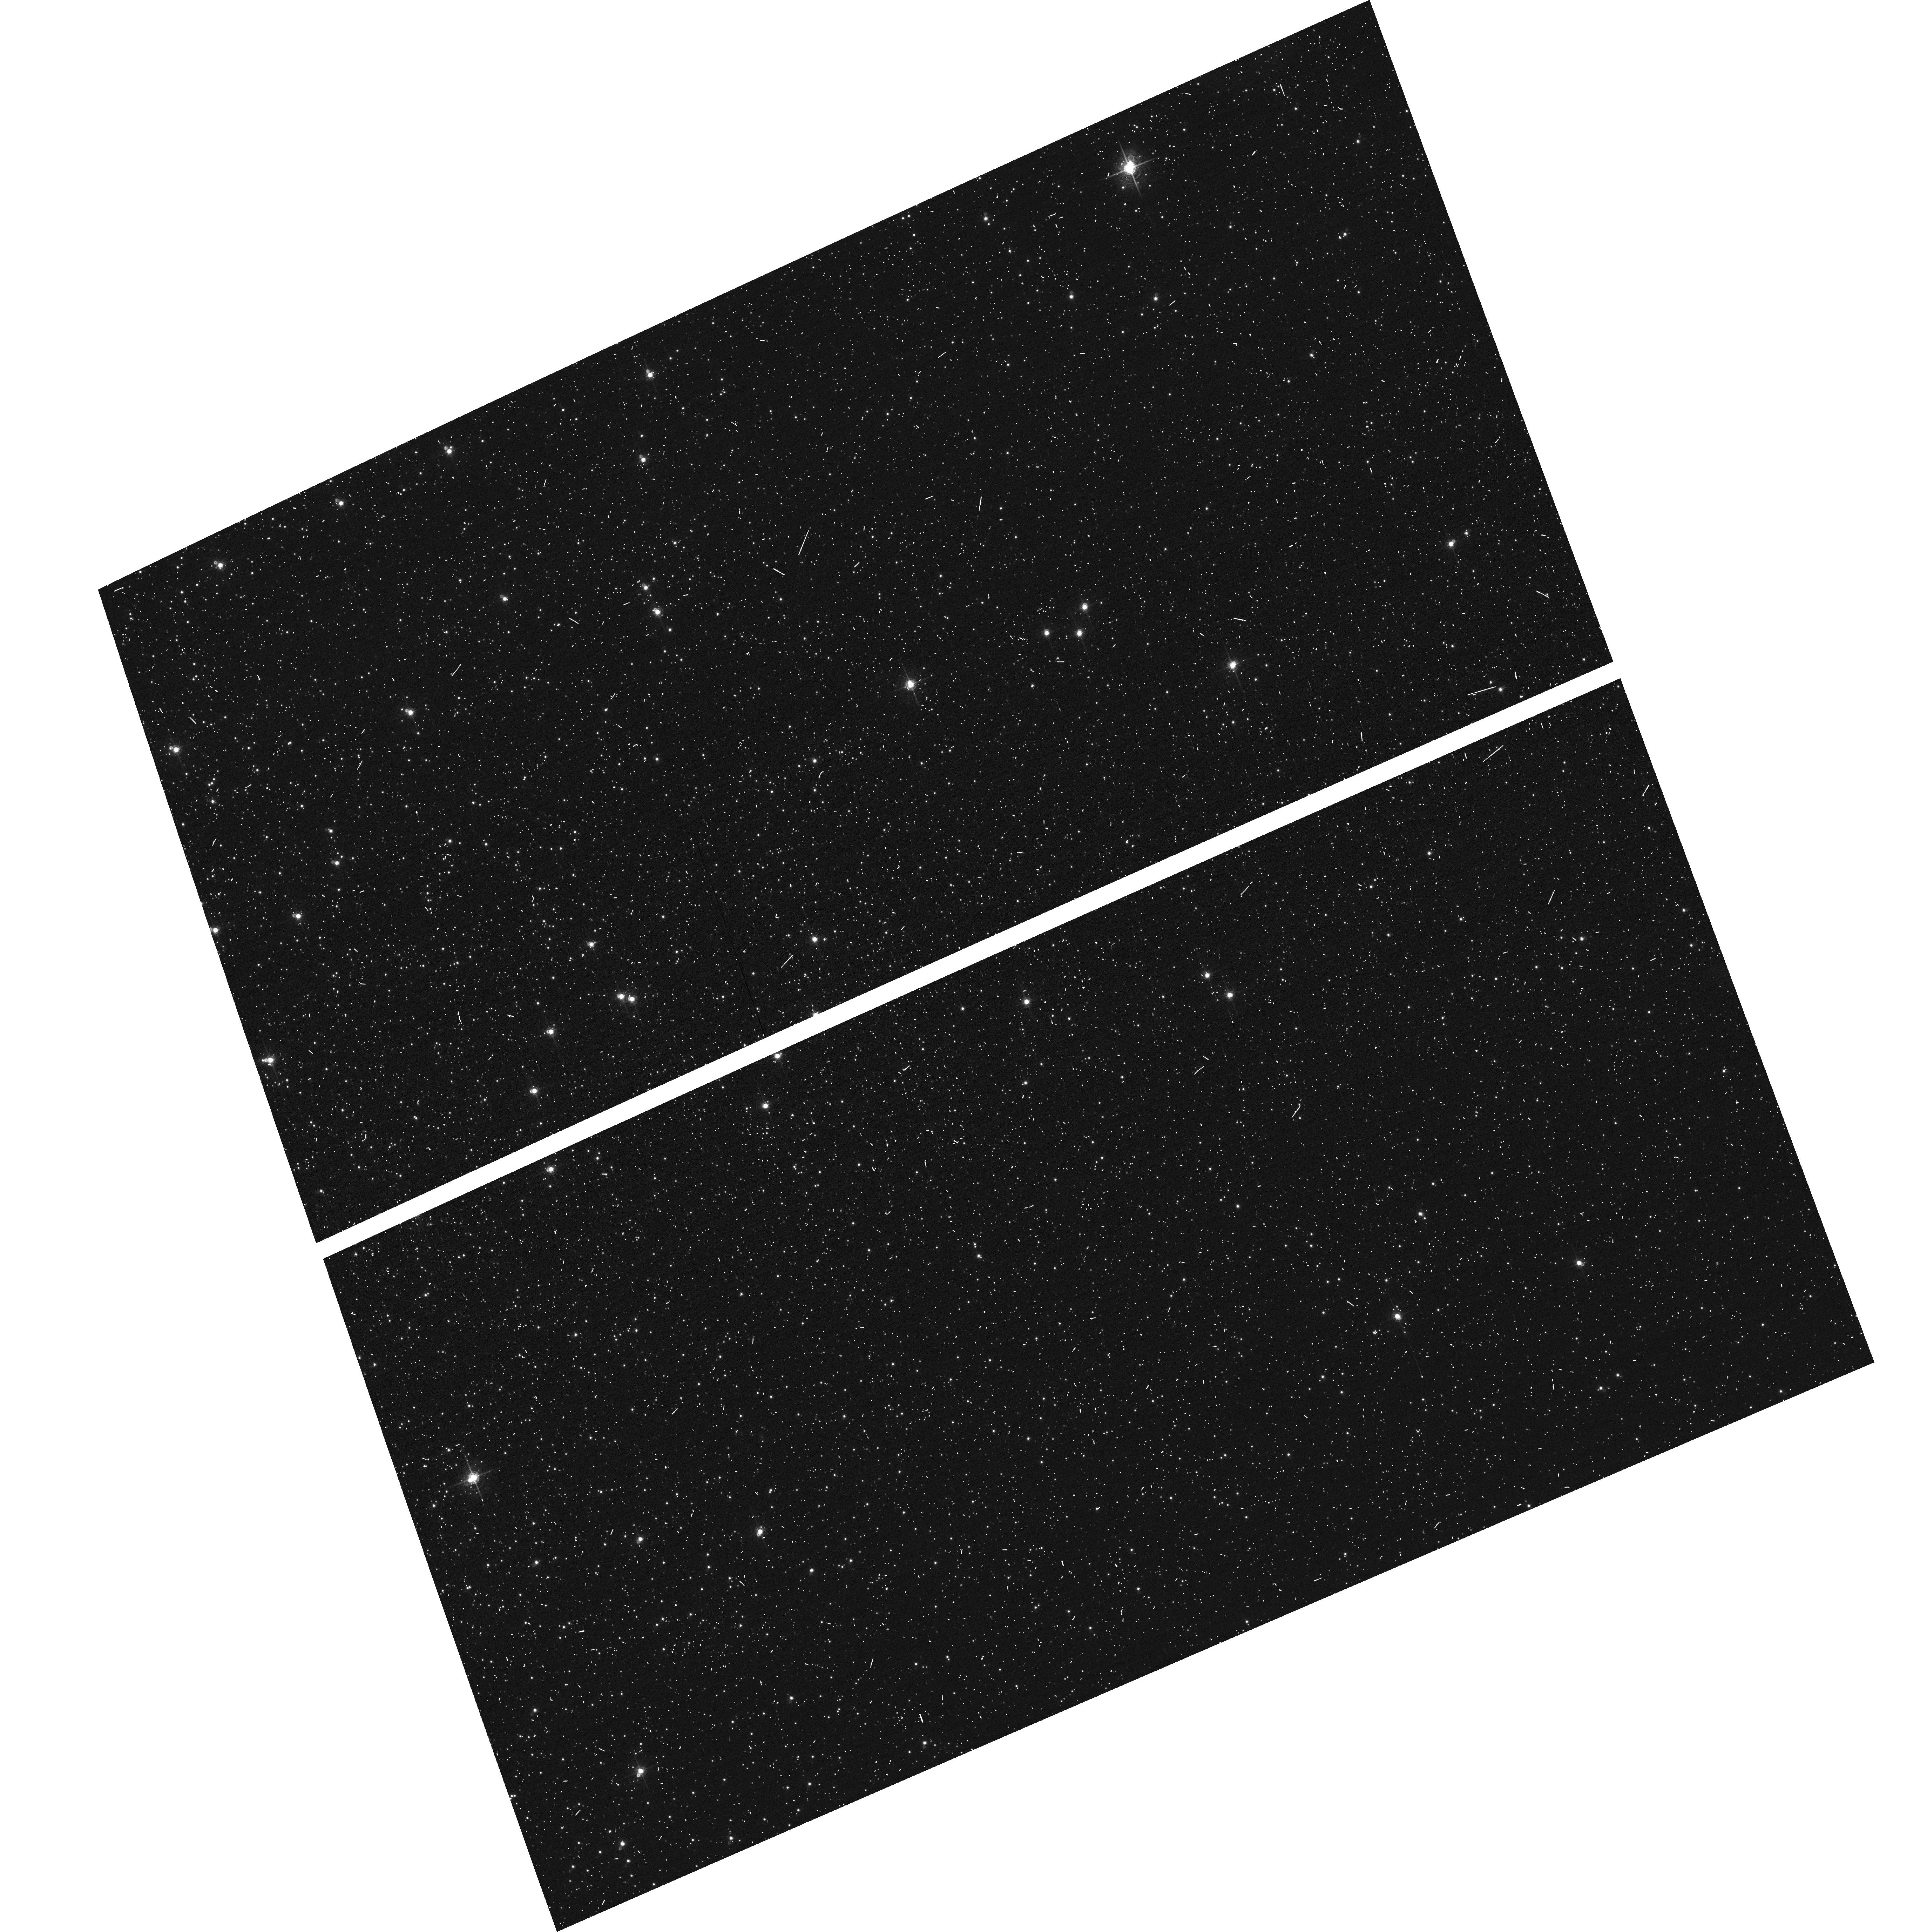
Target: NGC104-WFC
Instrument: ACS/WFC
Filter: F660N
Exposure: 6 min
Observation ID: hst_13159_01_acs_wfc_f660n_jc5001

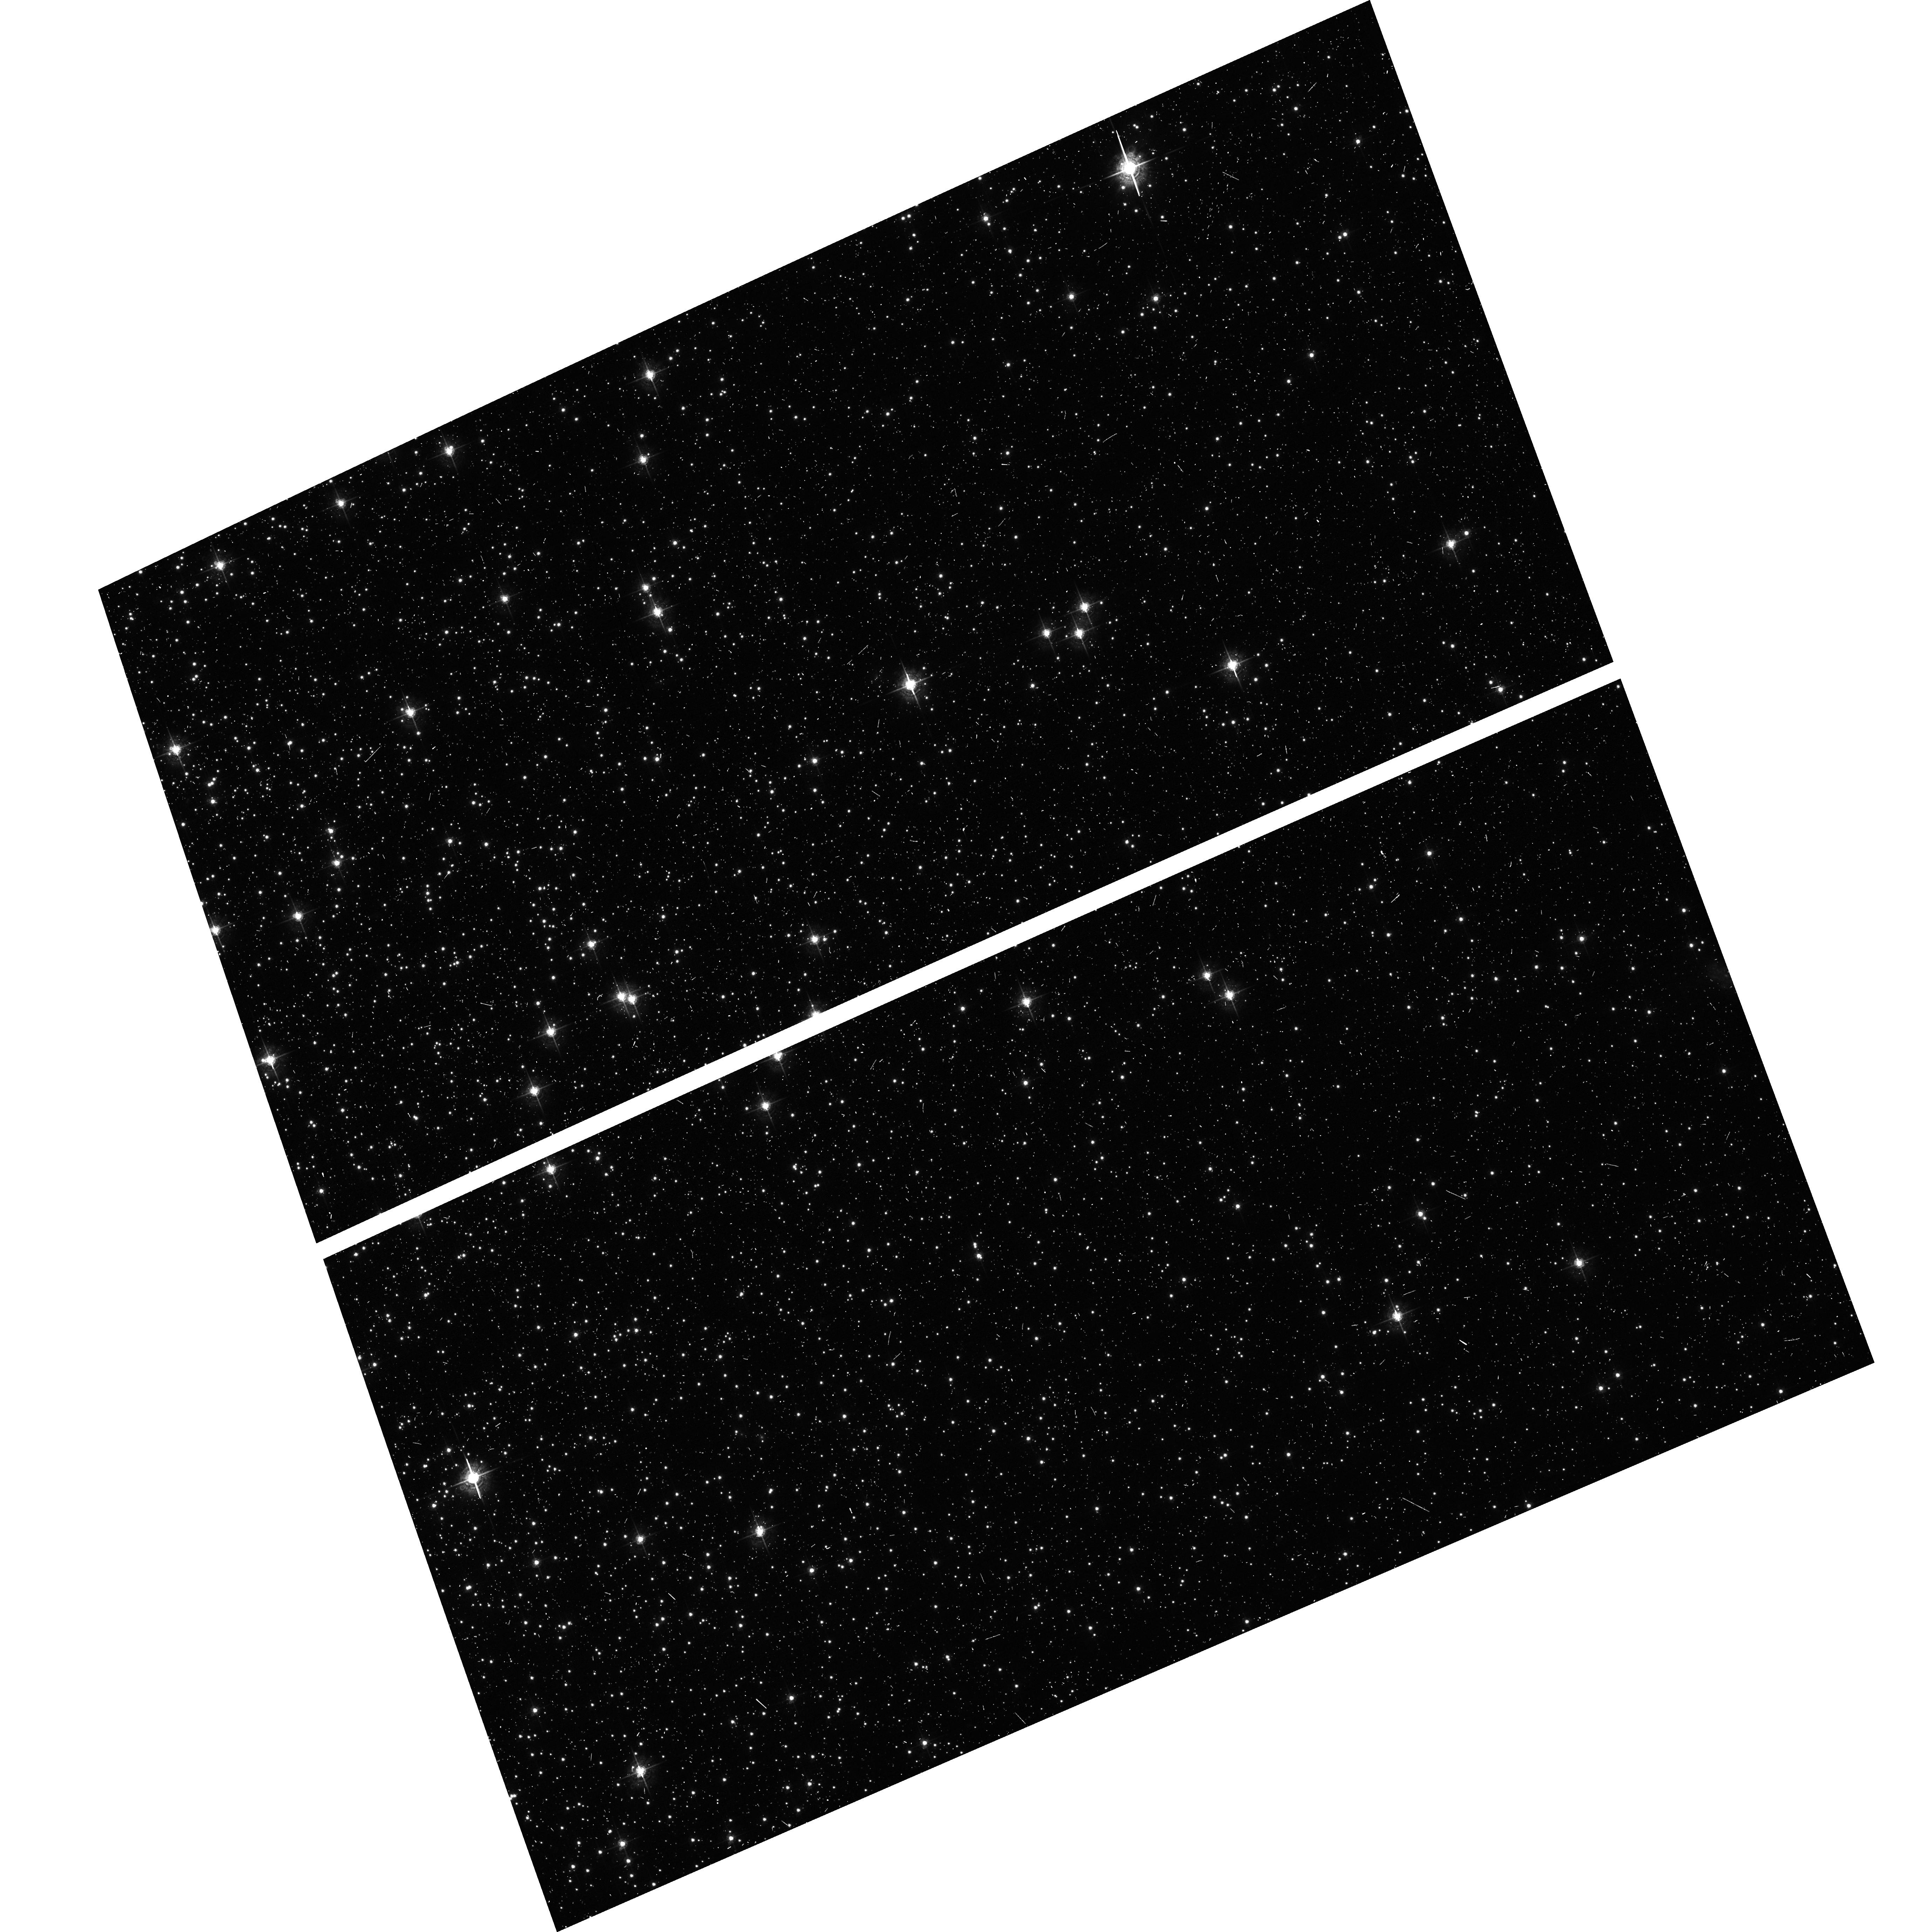
Target: NGC104-WFC
Instrument: ACS/WFC
Filter: F550M
Exposure: 6 min
Observation ID: hst_13159_01_acs_wfc_f550m_jc5001

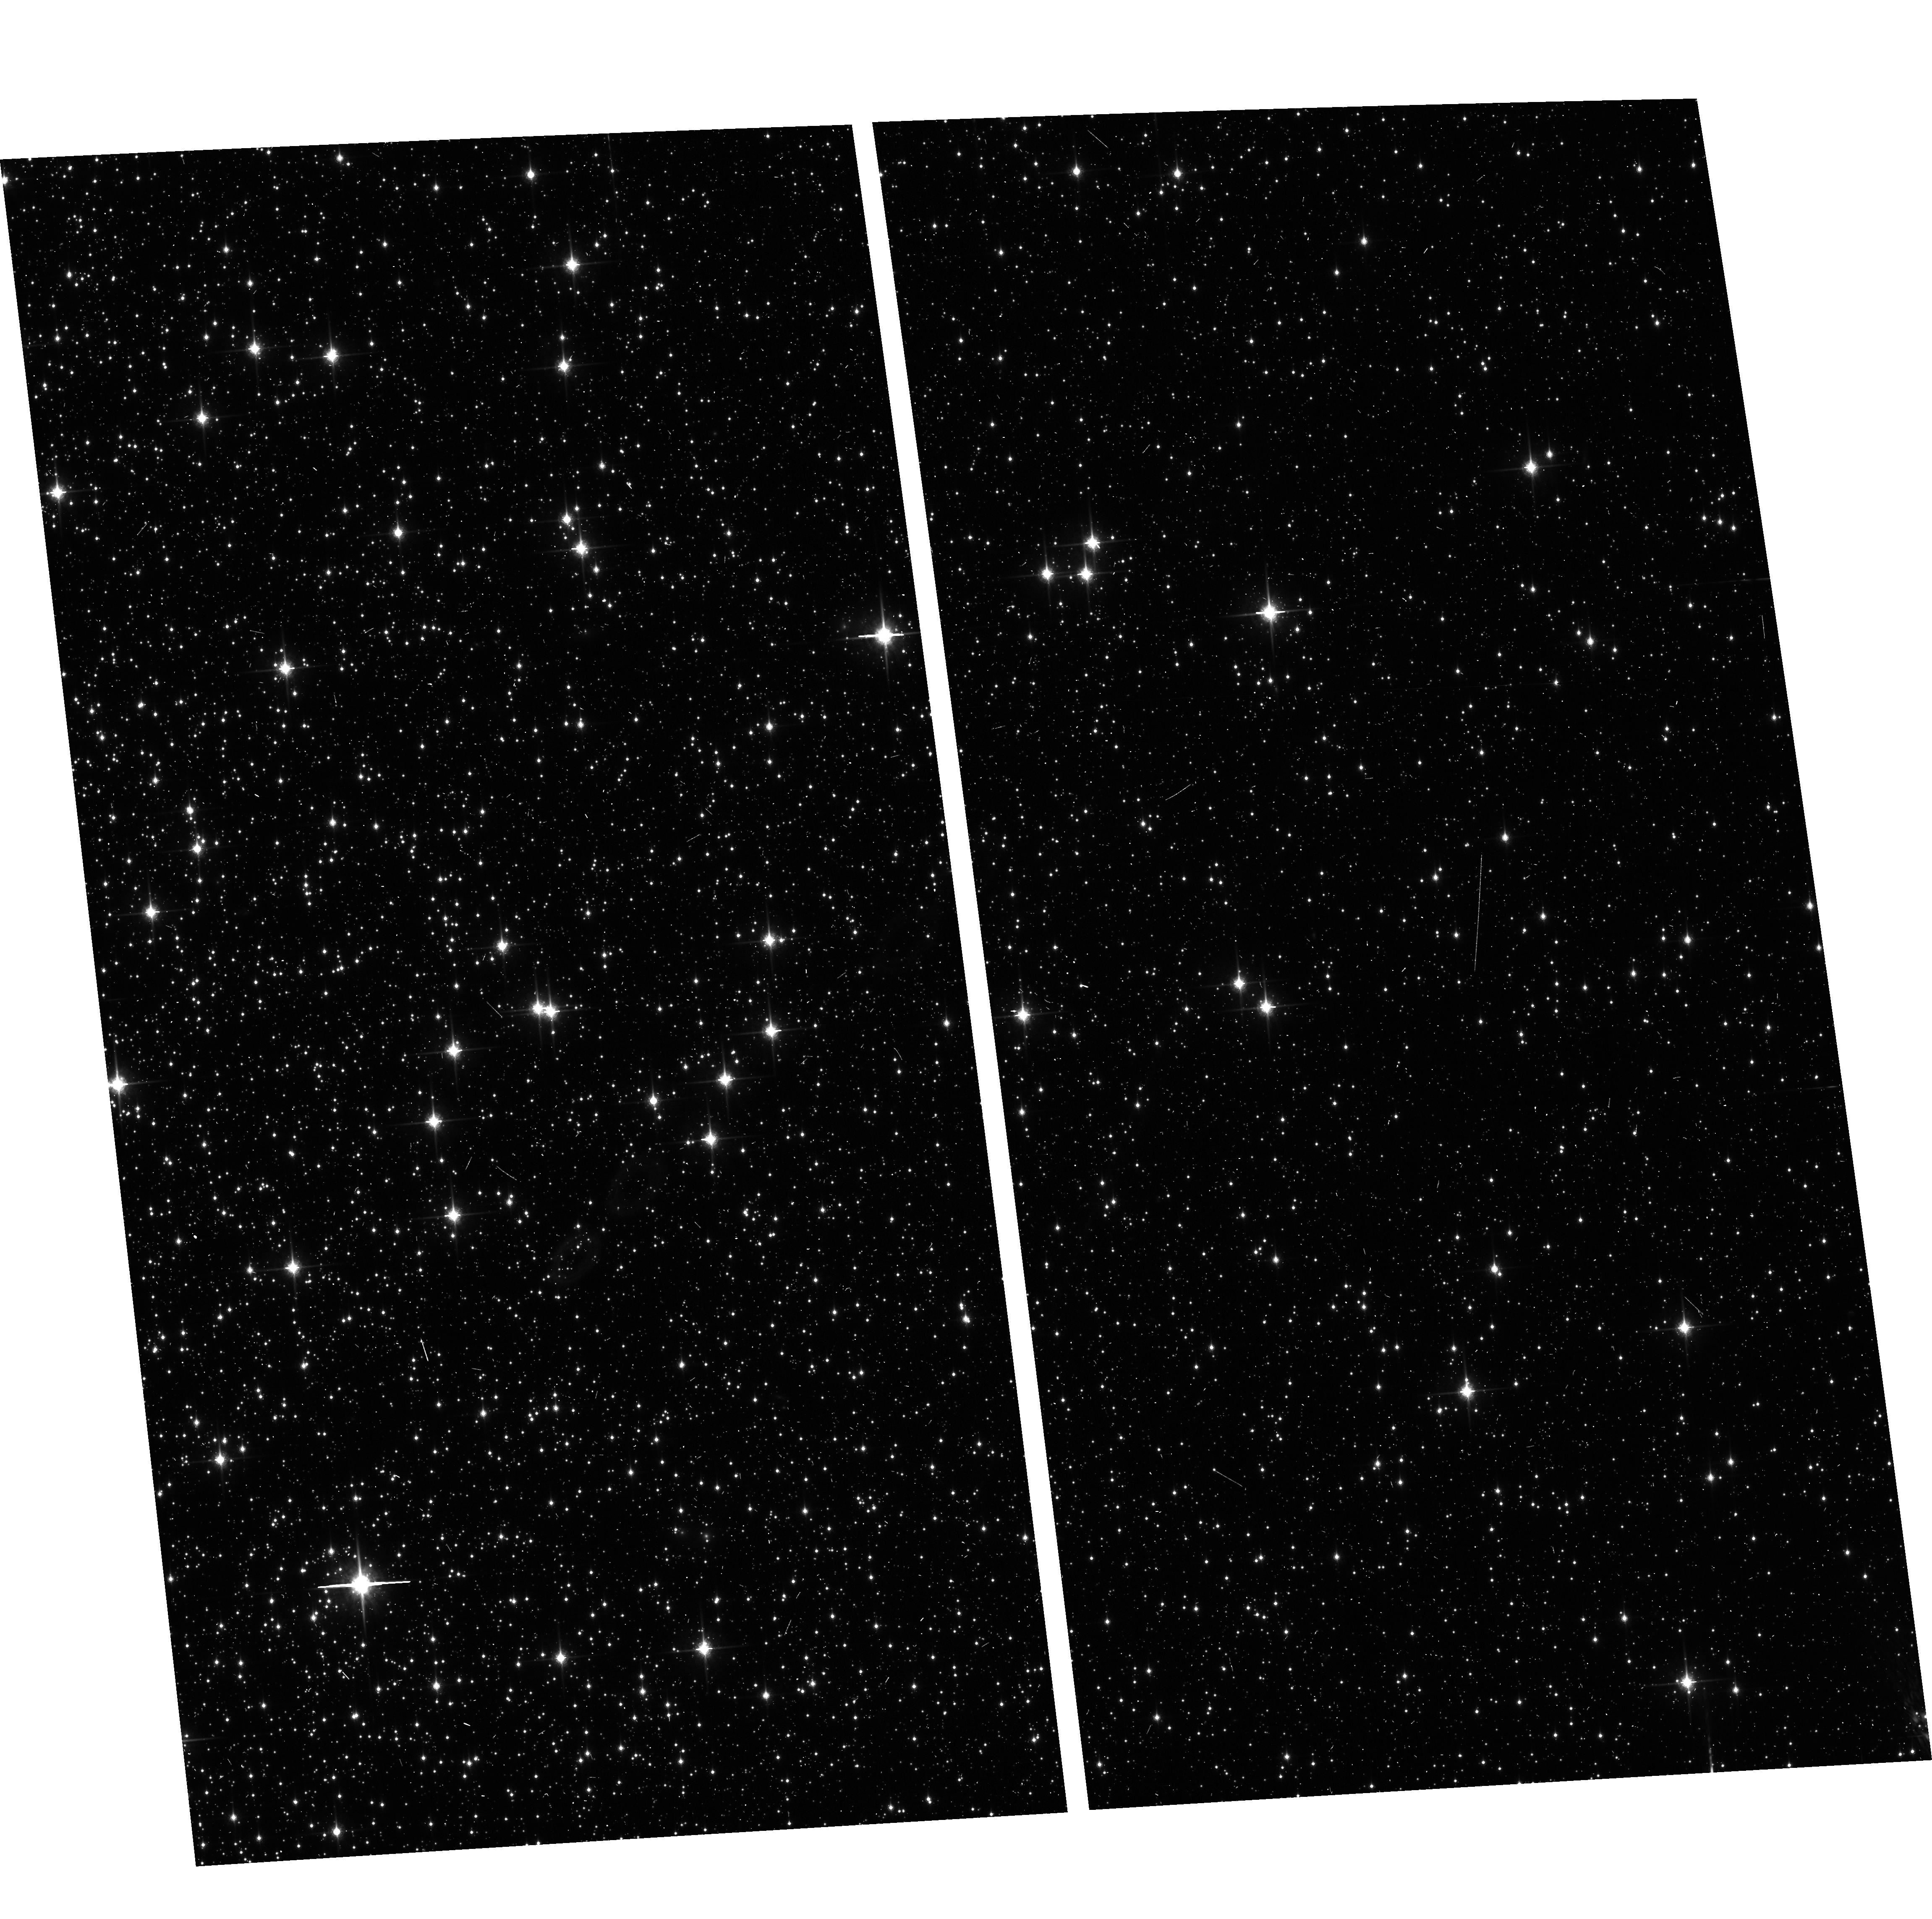
Target: NGC104-WFC
Instrument: ACS/WFC
Filter: F850LP
Exposure: 6 min
Observation ID: hst_13159_03_acs_wfc_f850lp_jc5003

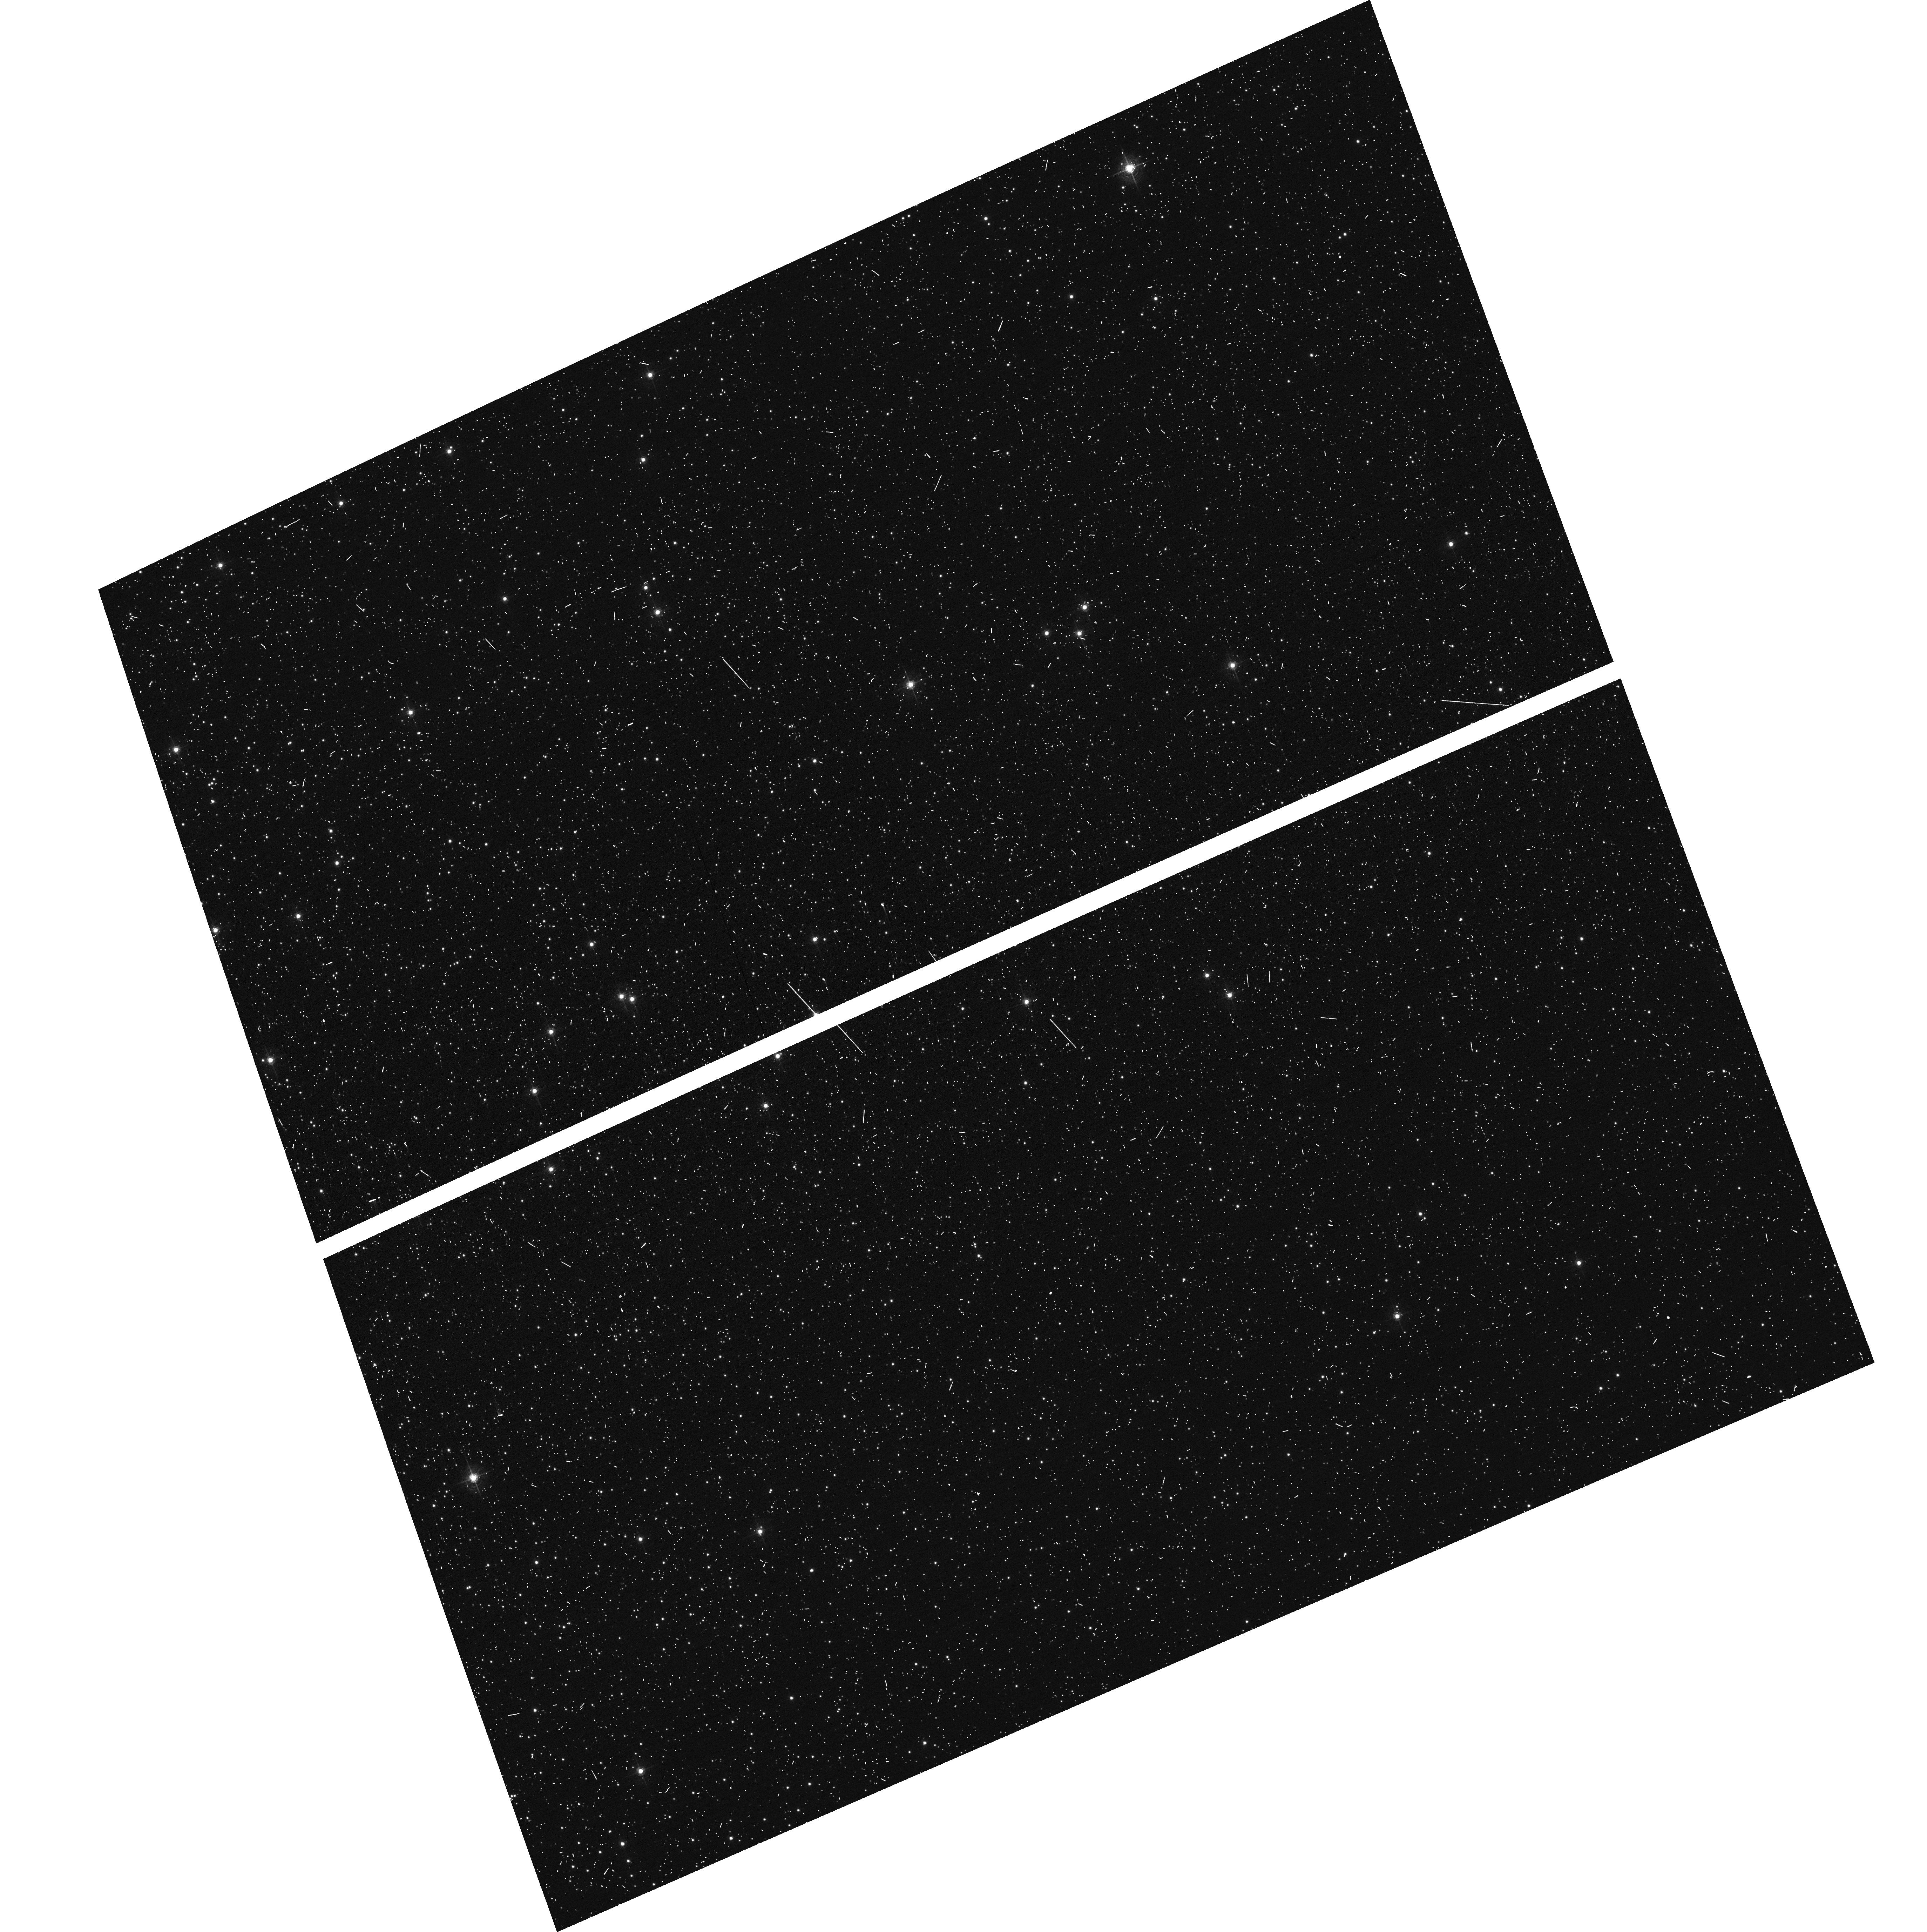
Target: NGC104-WFC
Instrument: ACS/WFC
Filter: F502N
Exposure: 6 min
Observation ID: hst_13159_01_acs_wfc_f502n_jc5001

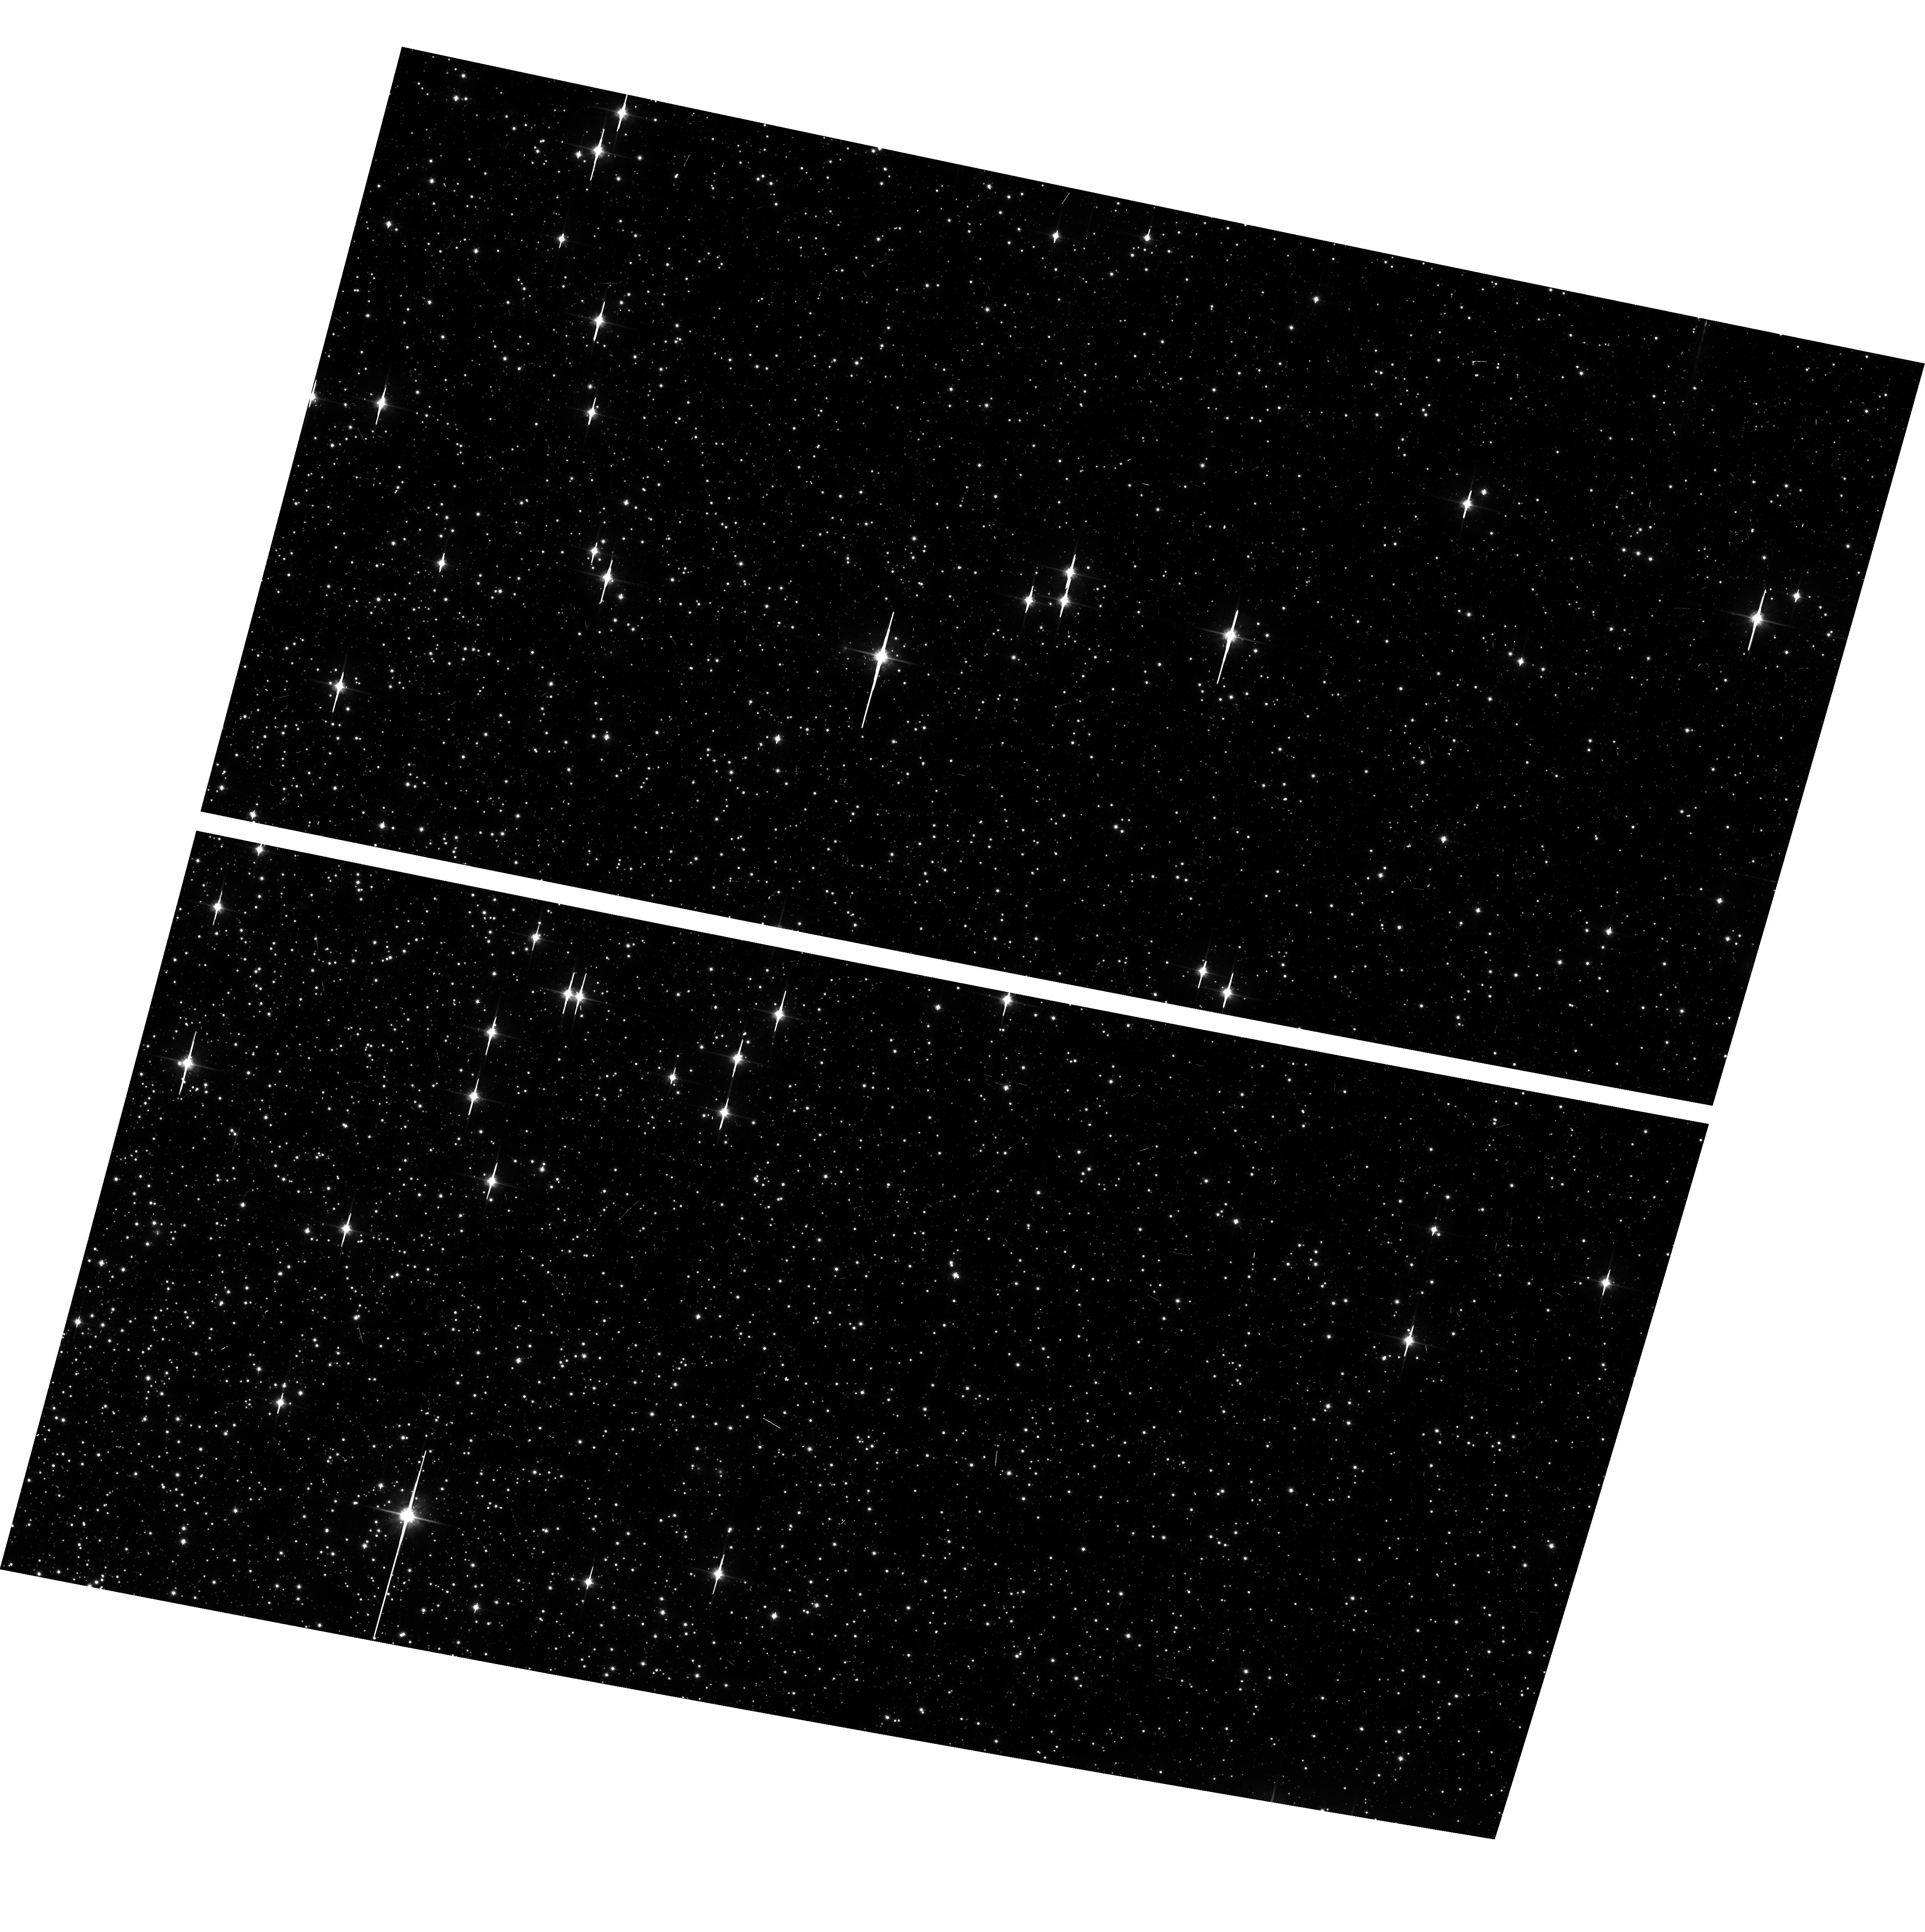
Target: NGC104-WFC
Instrument: ACS/WFC
Filter: F814W
Exposure: 6 min
Observation ID: hst_13159_02_acs_wfc_f814w_jc5002

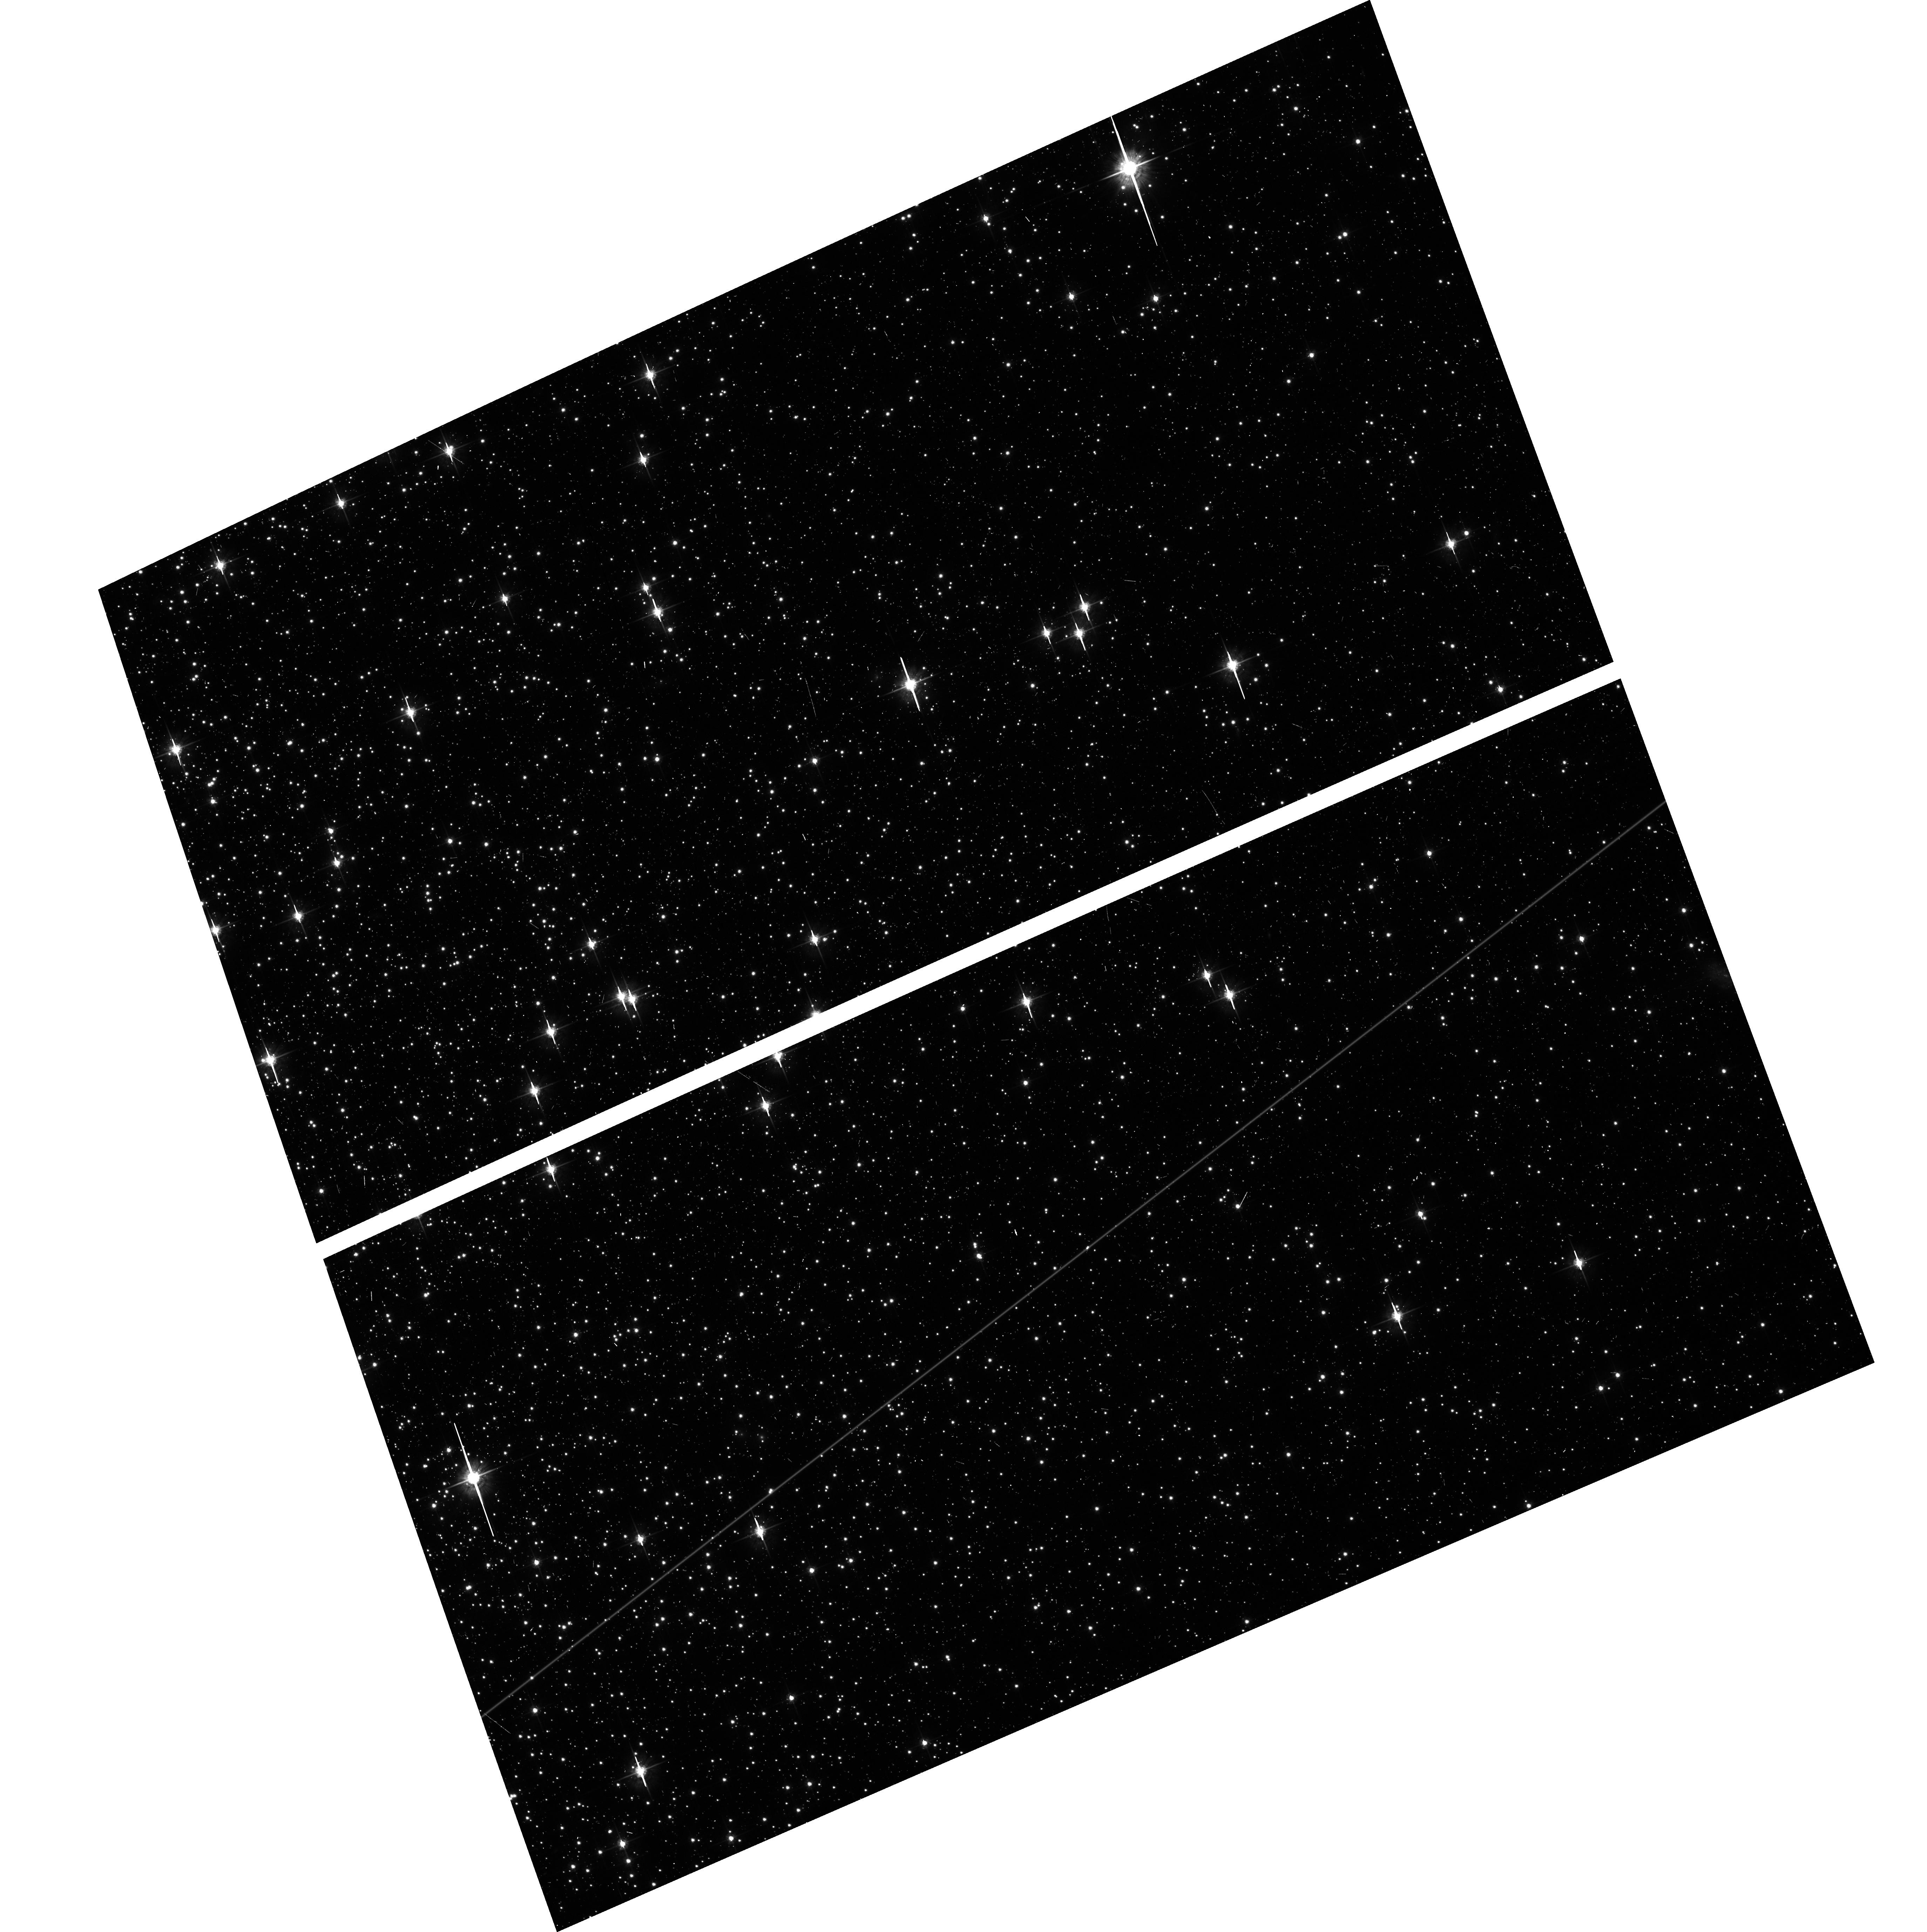
Target: NGC104-WFC
Instrument: ACS/WFC
Filter: F625W
Exposure: 5 min
Observation ID: hst_13159_01_acs_wfc_f625w_jc5001

ACS CCD Stability Monitor (PI: Grogin, Norman)

A moderately crowded stellar field in the cluster 47 Tuc (6 arcmin West of the cluster core) is observed every four months with the WFC. The first visit exercises the full suite of broad and narrow band imaging filters and sub-array modes; following visits observe with only the six most popular Cycle 18 filters in full-frame mode. The positions and magnitudes of objects will be used to monitor local and large scale variations in the plate scale and the sensitivity of the detectors and to derive an independent measure of the detector CTE. One exposure in each sub-array mode with the WFC will allow us to verify that photometry obtained in full-frame and in sub-array modes are repeatable to better than 1%. This test is important for the ACS Photometric Cross-Calibration program, which uses sub-array exposures. This program may receive additional orbits to investigate ORIENT-dependent geometric distortion, which motivates the ORIENT and BETWEEN requirement on the first visit.